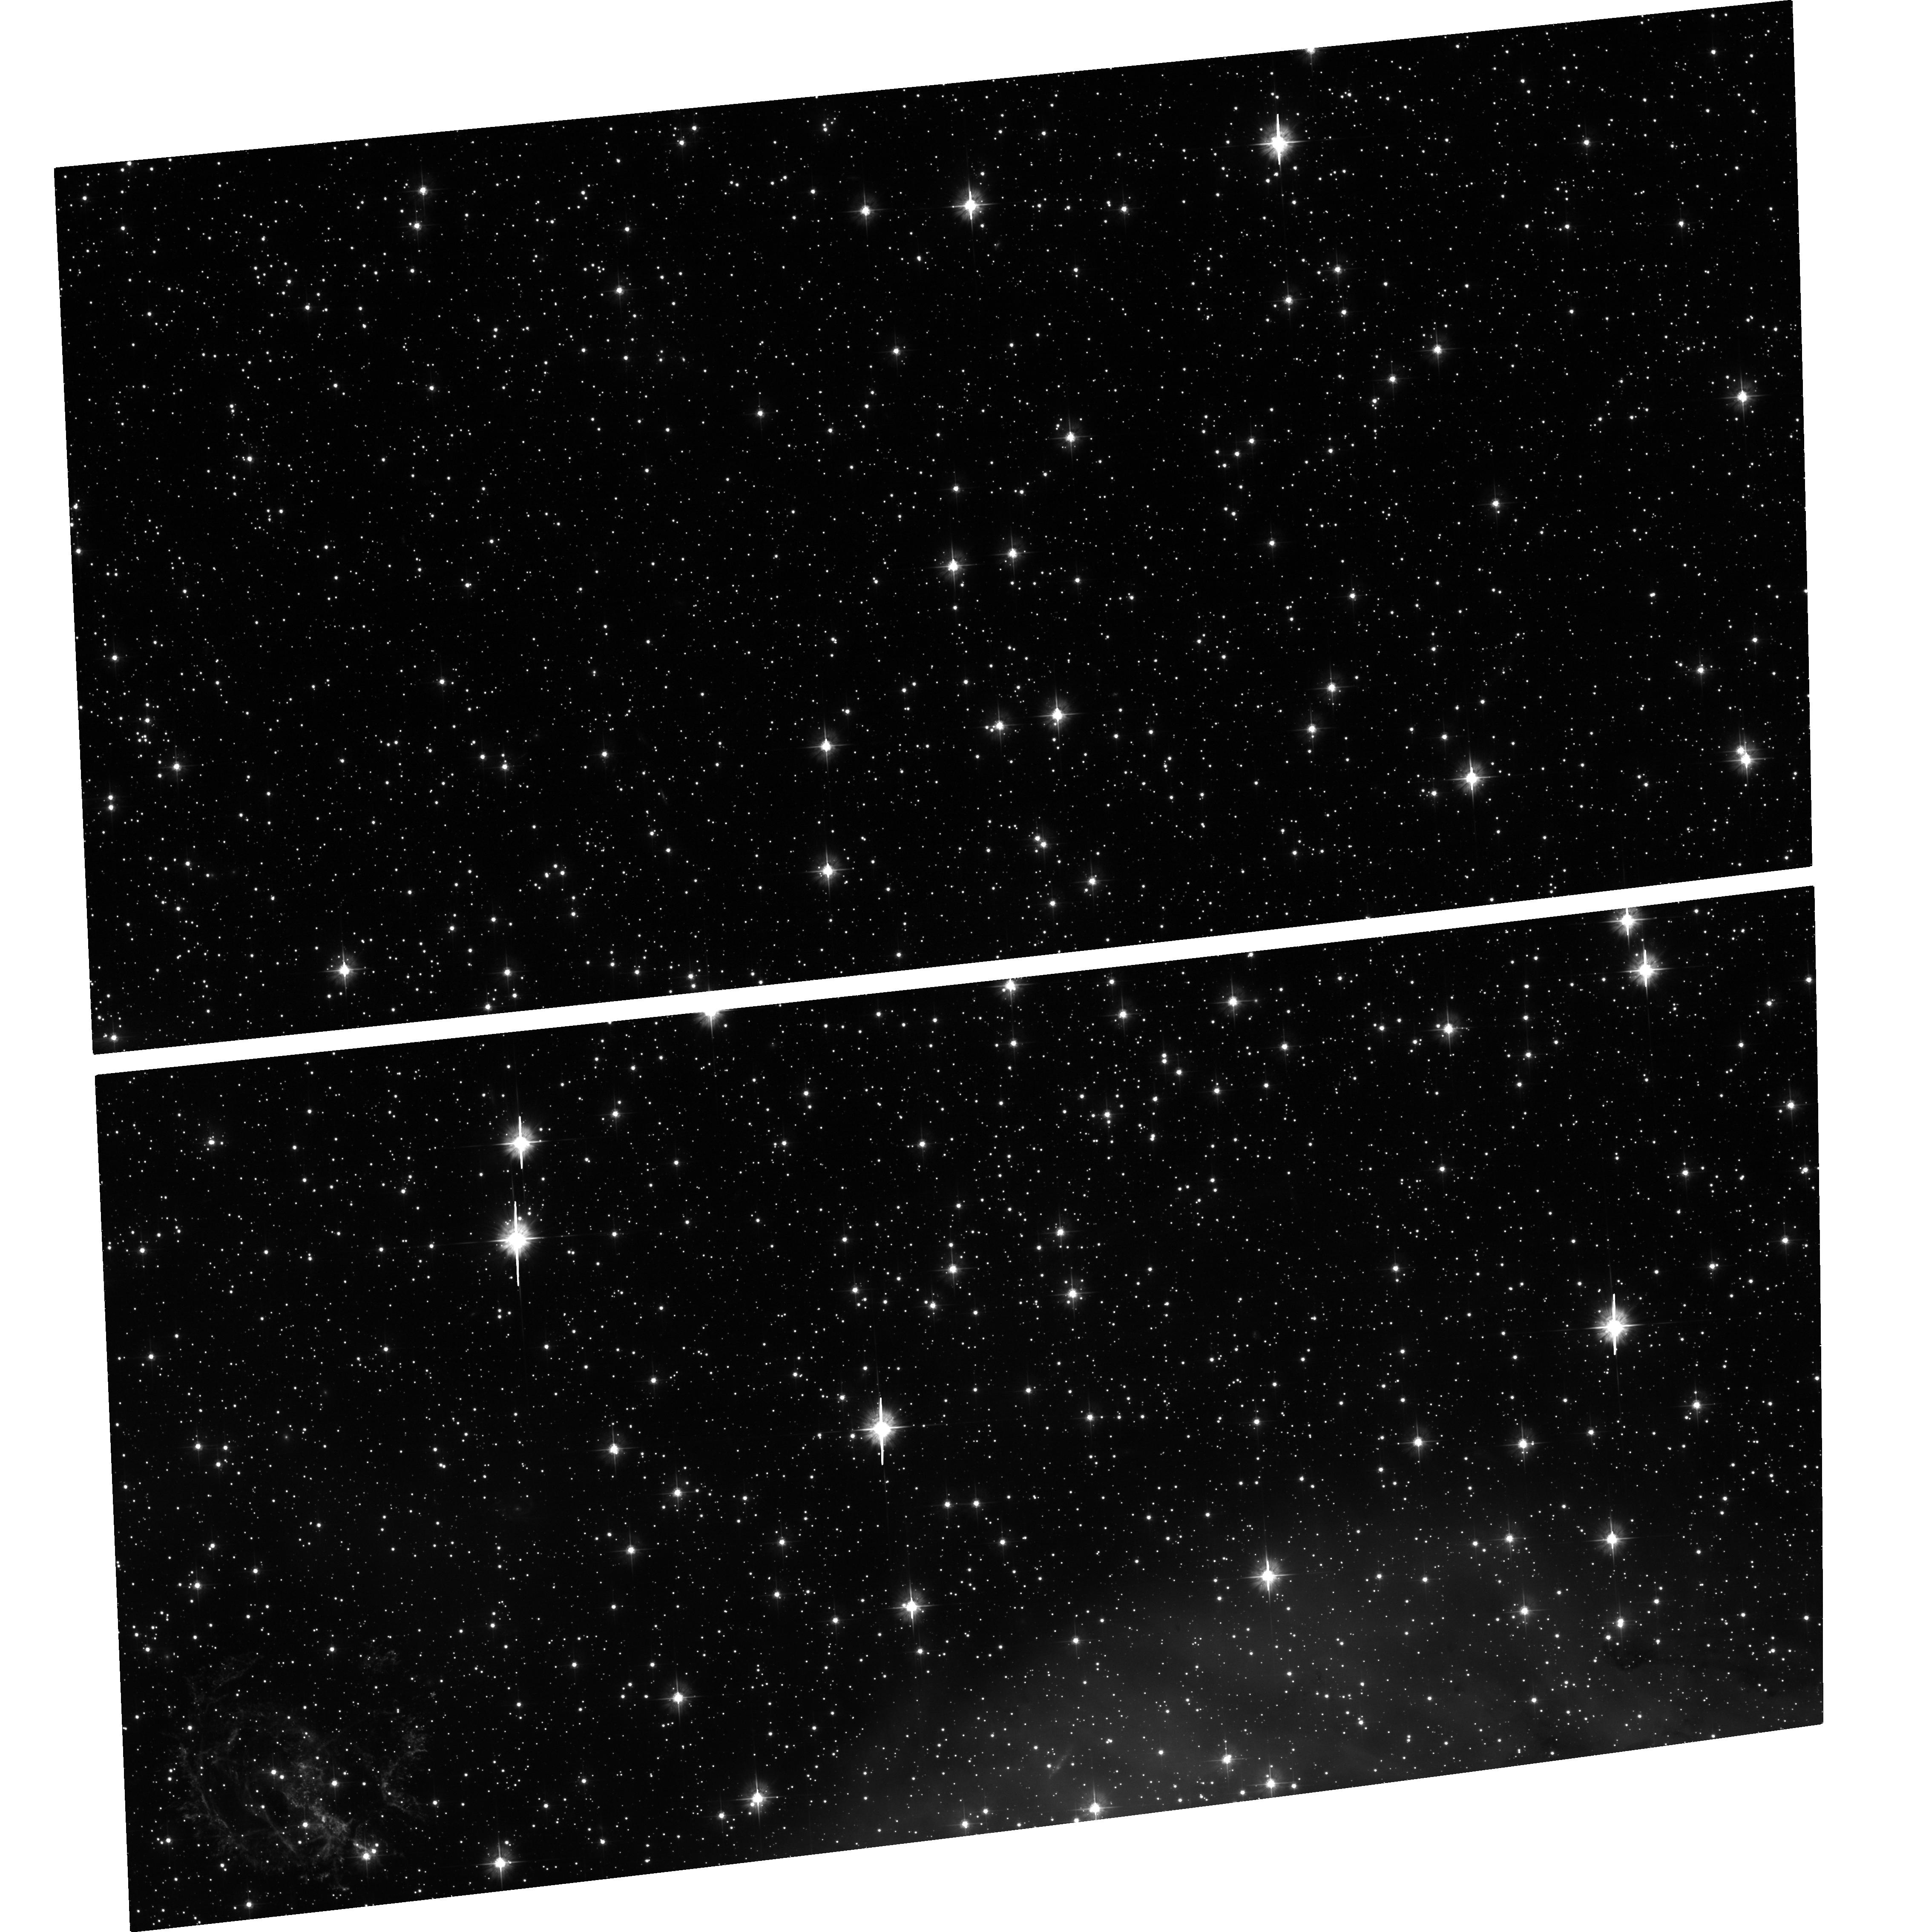
Target: SMC-SNR-1E
Instrument: ACS/WFC
Filter: F475W
Exposure: 34 min
Observation ID: hst_12858_02_acs_wfc_f475w_jbxr02

A Geometric Distance to the Small Magellanic Cloud using the Expanding Supernova Remnant 1E 0102-7219 (PI: Madore, Barry F.)

1E 0102-7219 is a highly symmetric, rapidly expanding, supernova remnant in the the Small Magellanic Cloud. We propose to use 1E~0102 to independently derive a geometric distance to the SMC. Scaling the transverse proper motions to match the line-of-sight radial motions directly gives the distance. Previous studies have reported measuring stellar proper motions in the SMC of 1.1 +/- 0.2 mas/yr (a precision of about 17%) for transverse velocities of stars in the SMC of only 300 km/s within a time a baseline of only 2 years. Given that our expansion velocities (peak-to-peak) are around 6, 000 km/s (a factor of 20 larger) and that we will have a time baseline between ACS observations of at least 9 years (another factor of 4 larger) we estimate that our SNR proper motions will be measured to better than 1% precision. At this point assumptions in the modeling will dominate the systematics. 1E 0102 is one of the nearest extragalactic test cases for this method and it will be the archetype and testbed for investigating systematics and assessing the potential of this method for determining distances to additional galaxies at larger distances. We are simply requesting a single-orbit ACS observation using the F475W filter for comparison with an identical image taken 9 years ago.